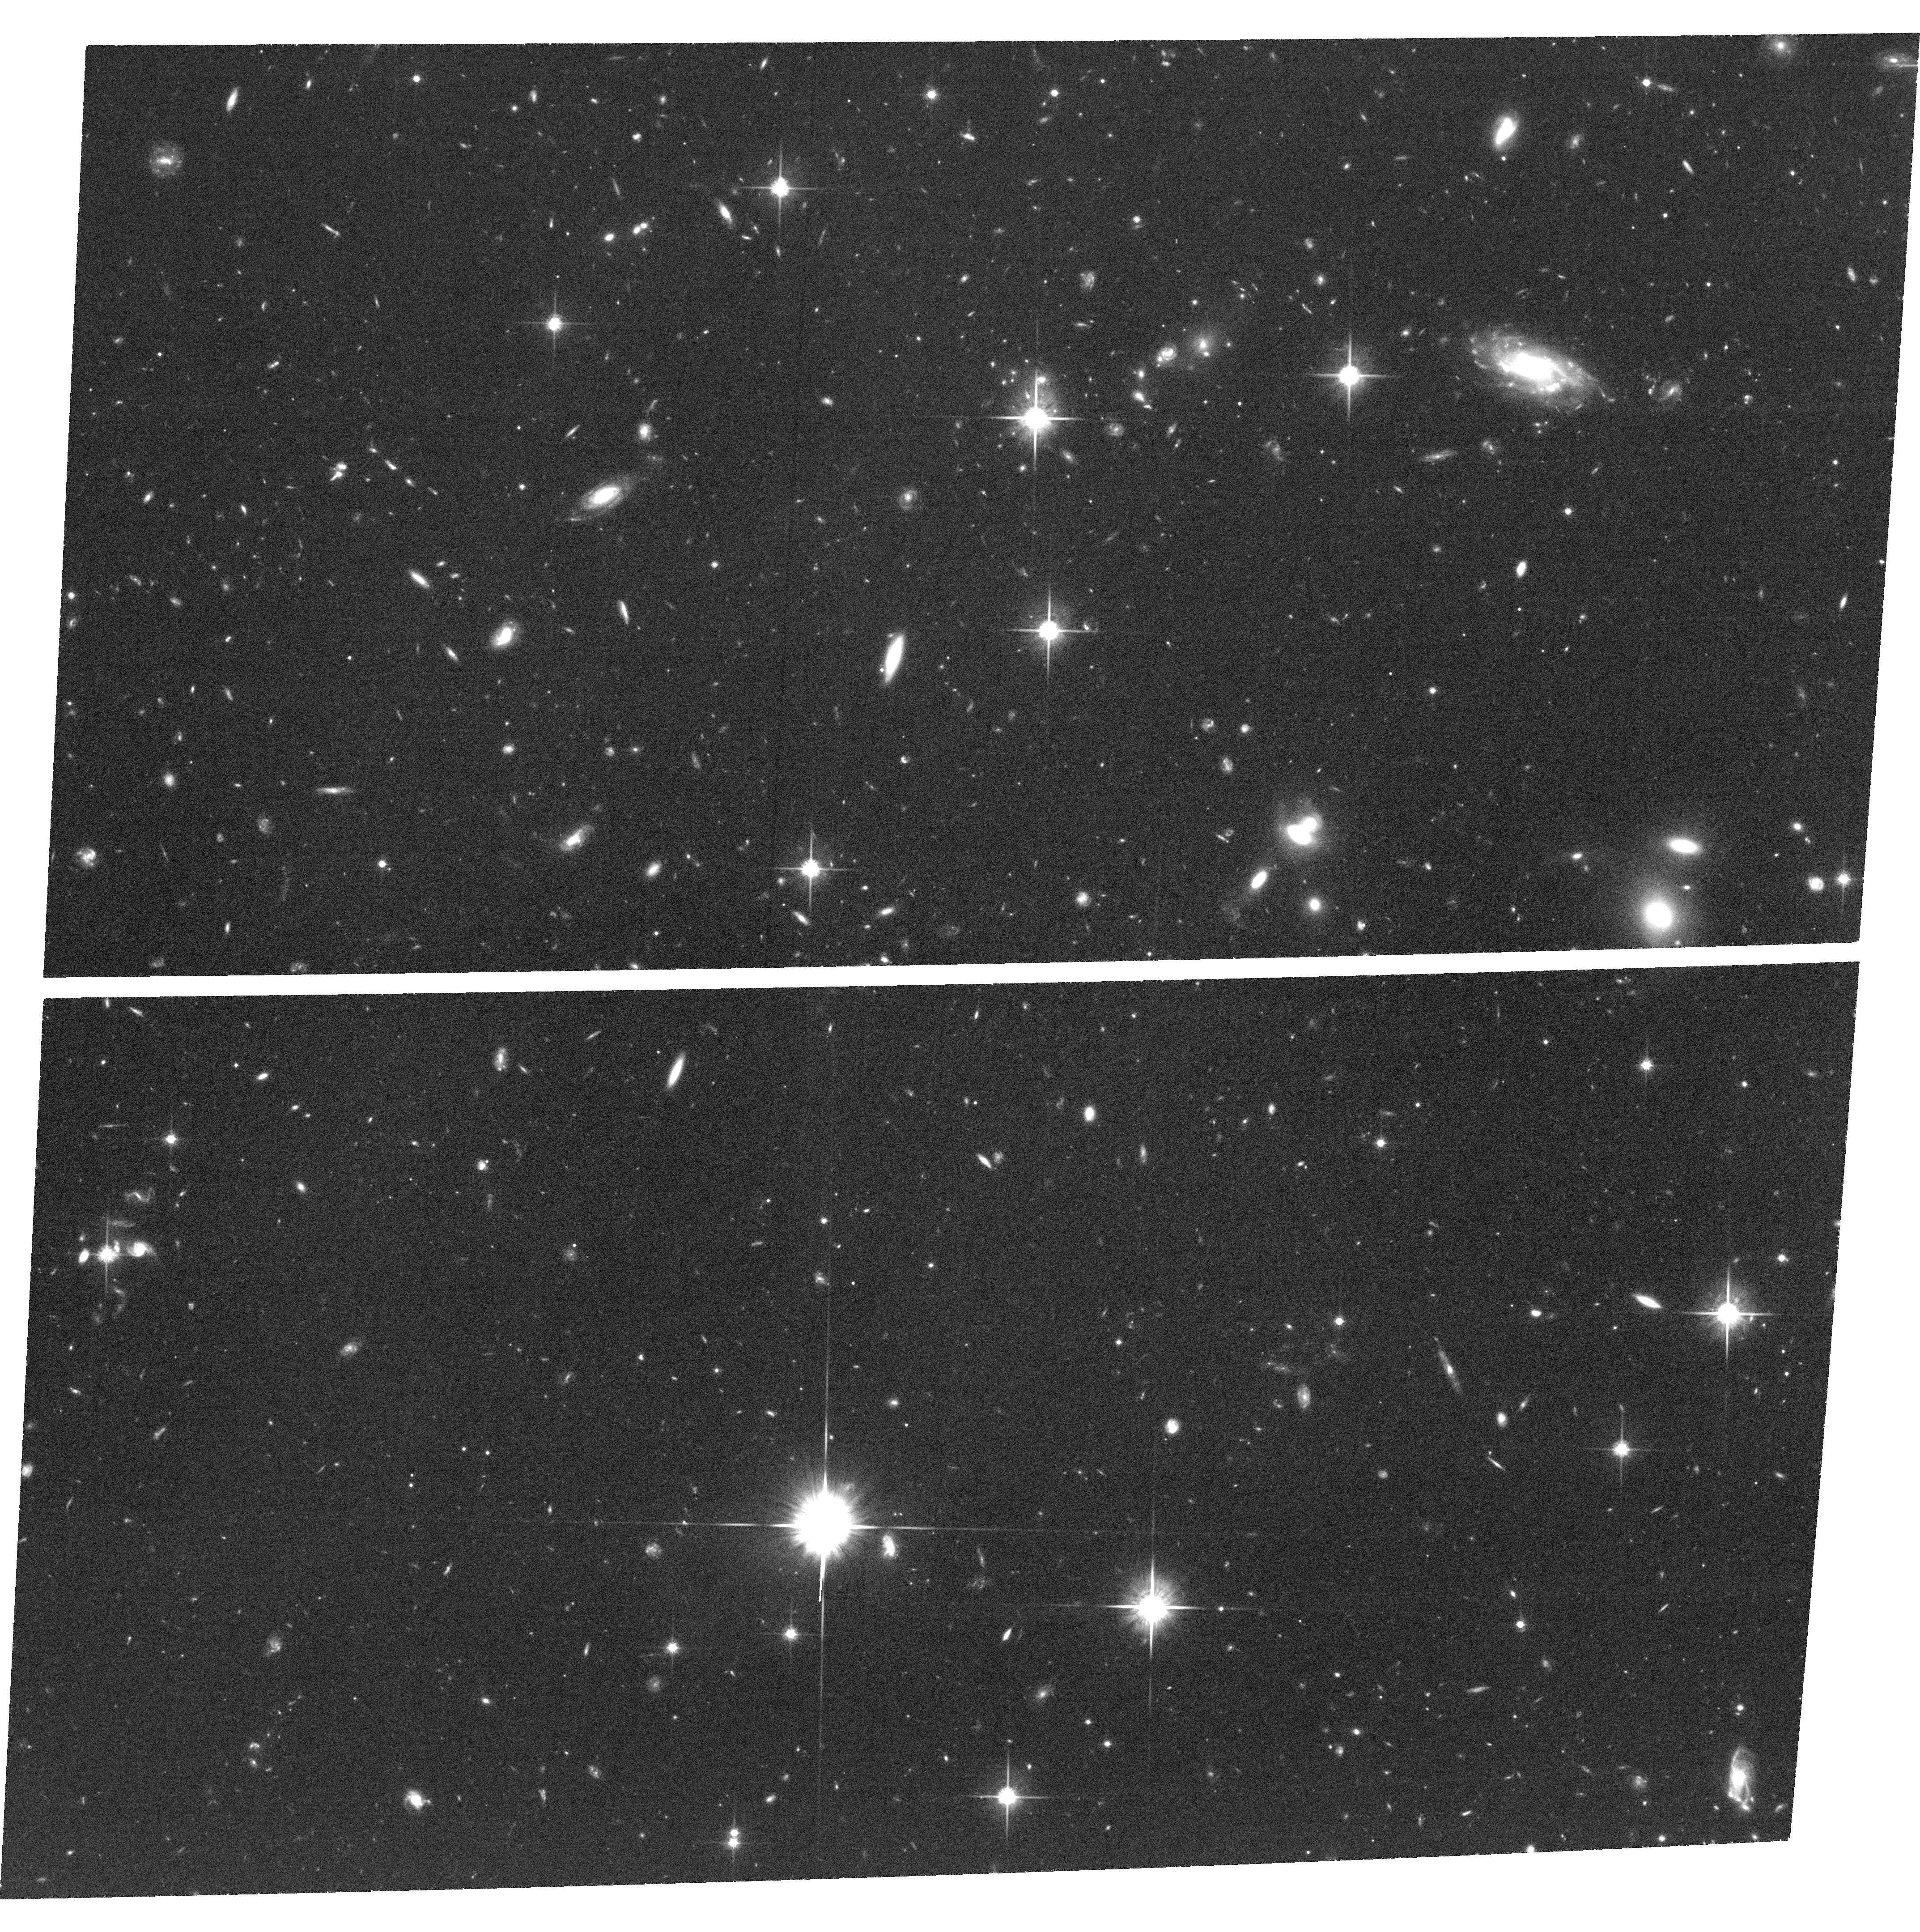
Target: field at RA 334.463°, Dec 0.350°. Instrument: ACS/WFC. Filter: F814W. Exposure: 2.2 h. Observation ID: hst_12527_02_acs_wfc_f814w_jbru02

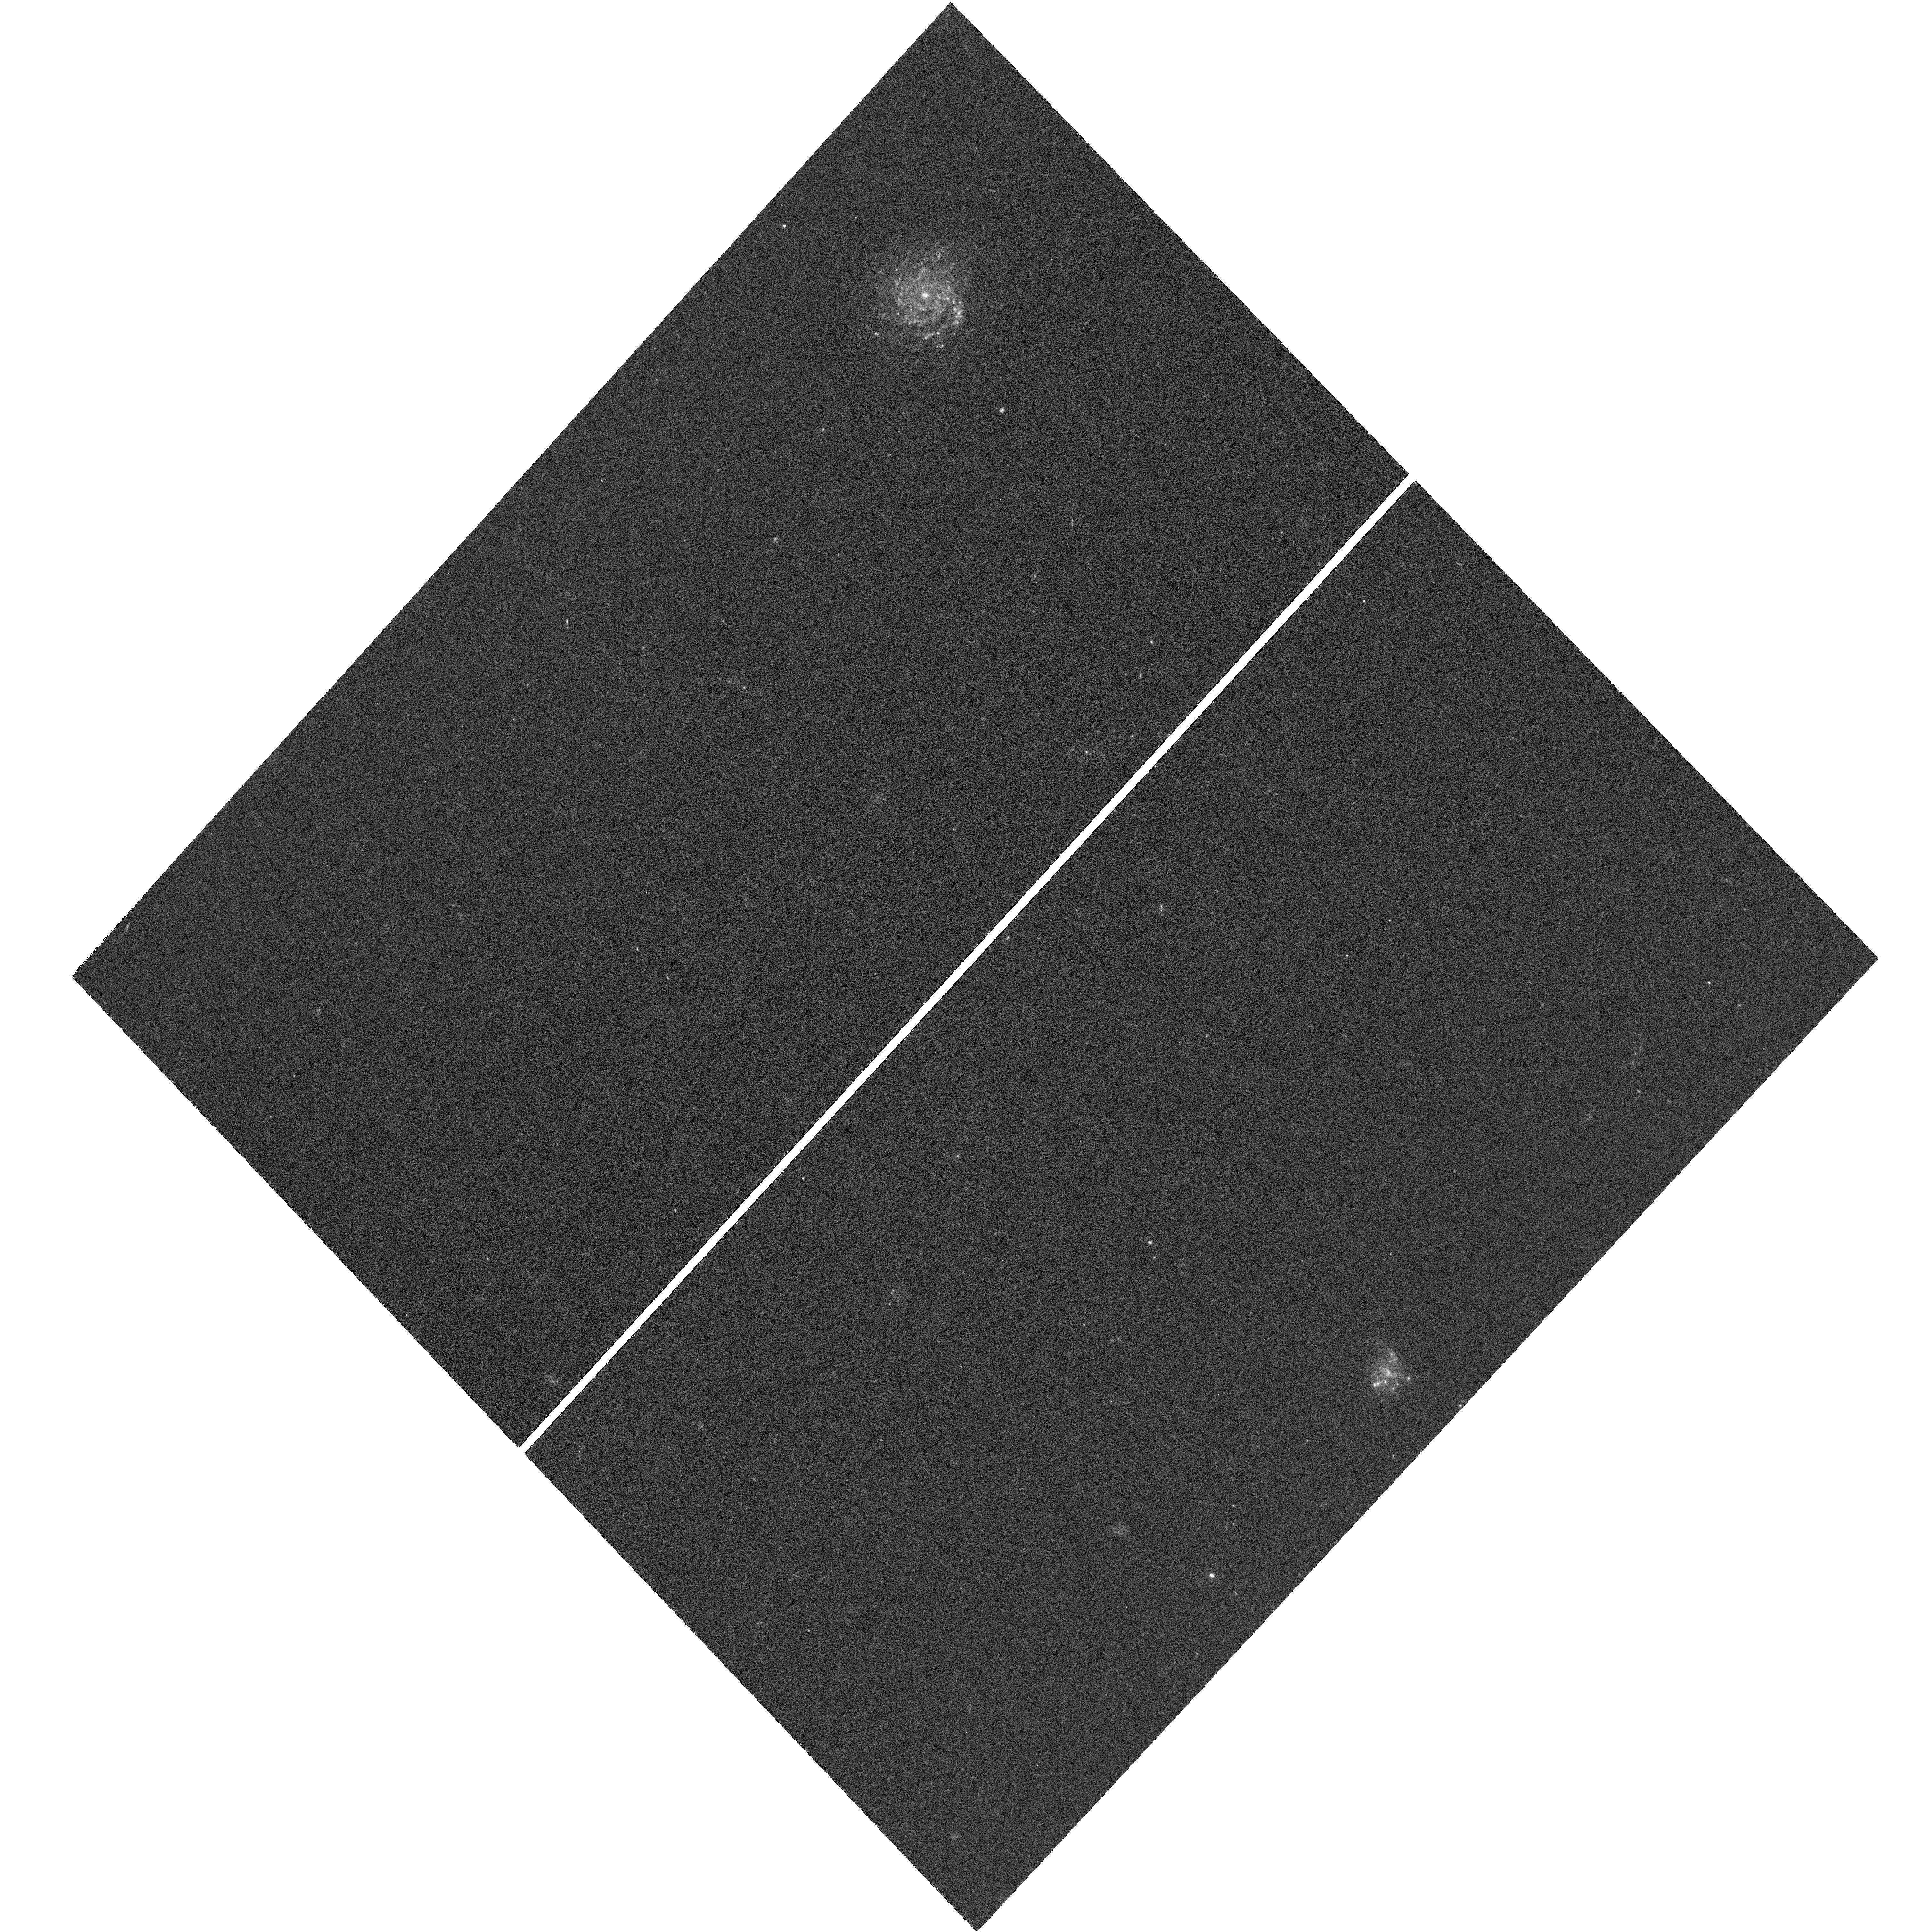
Target: SSA22-1. Instrument: WFC3/UVIS. Filter: F336W. Exposure: 2.8 h. Observation ID: hst_12527_01_wfc3_uvis_f336w_ibru01

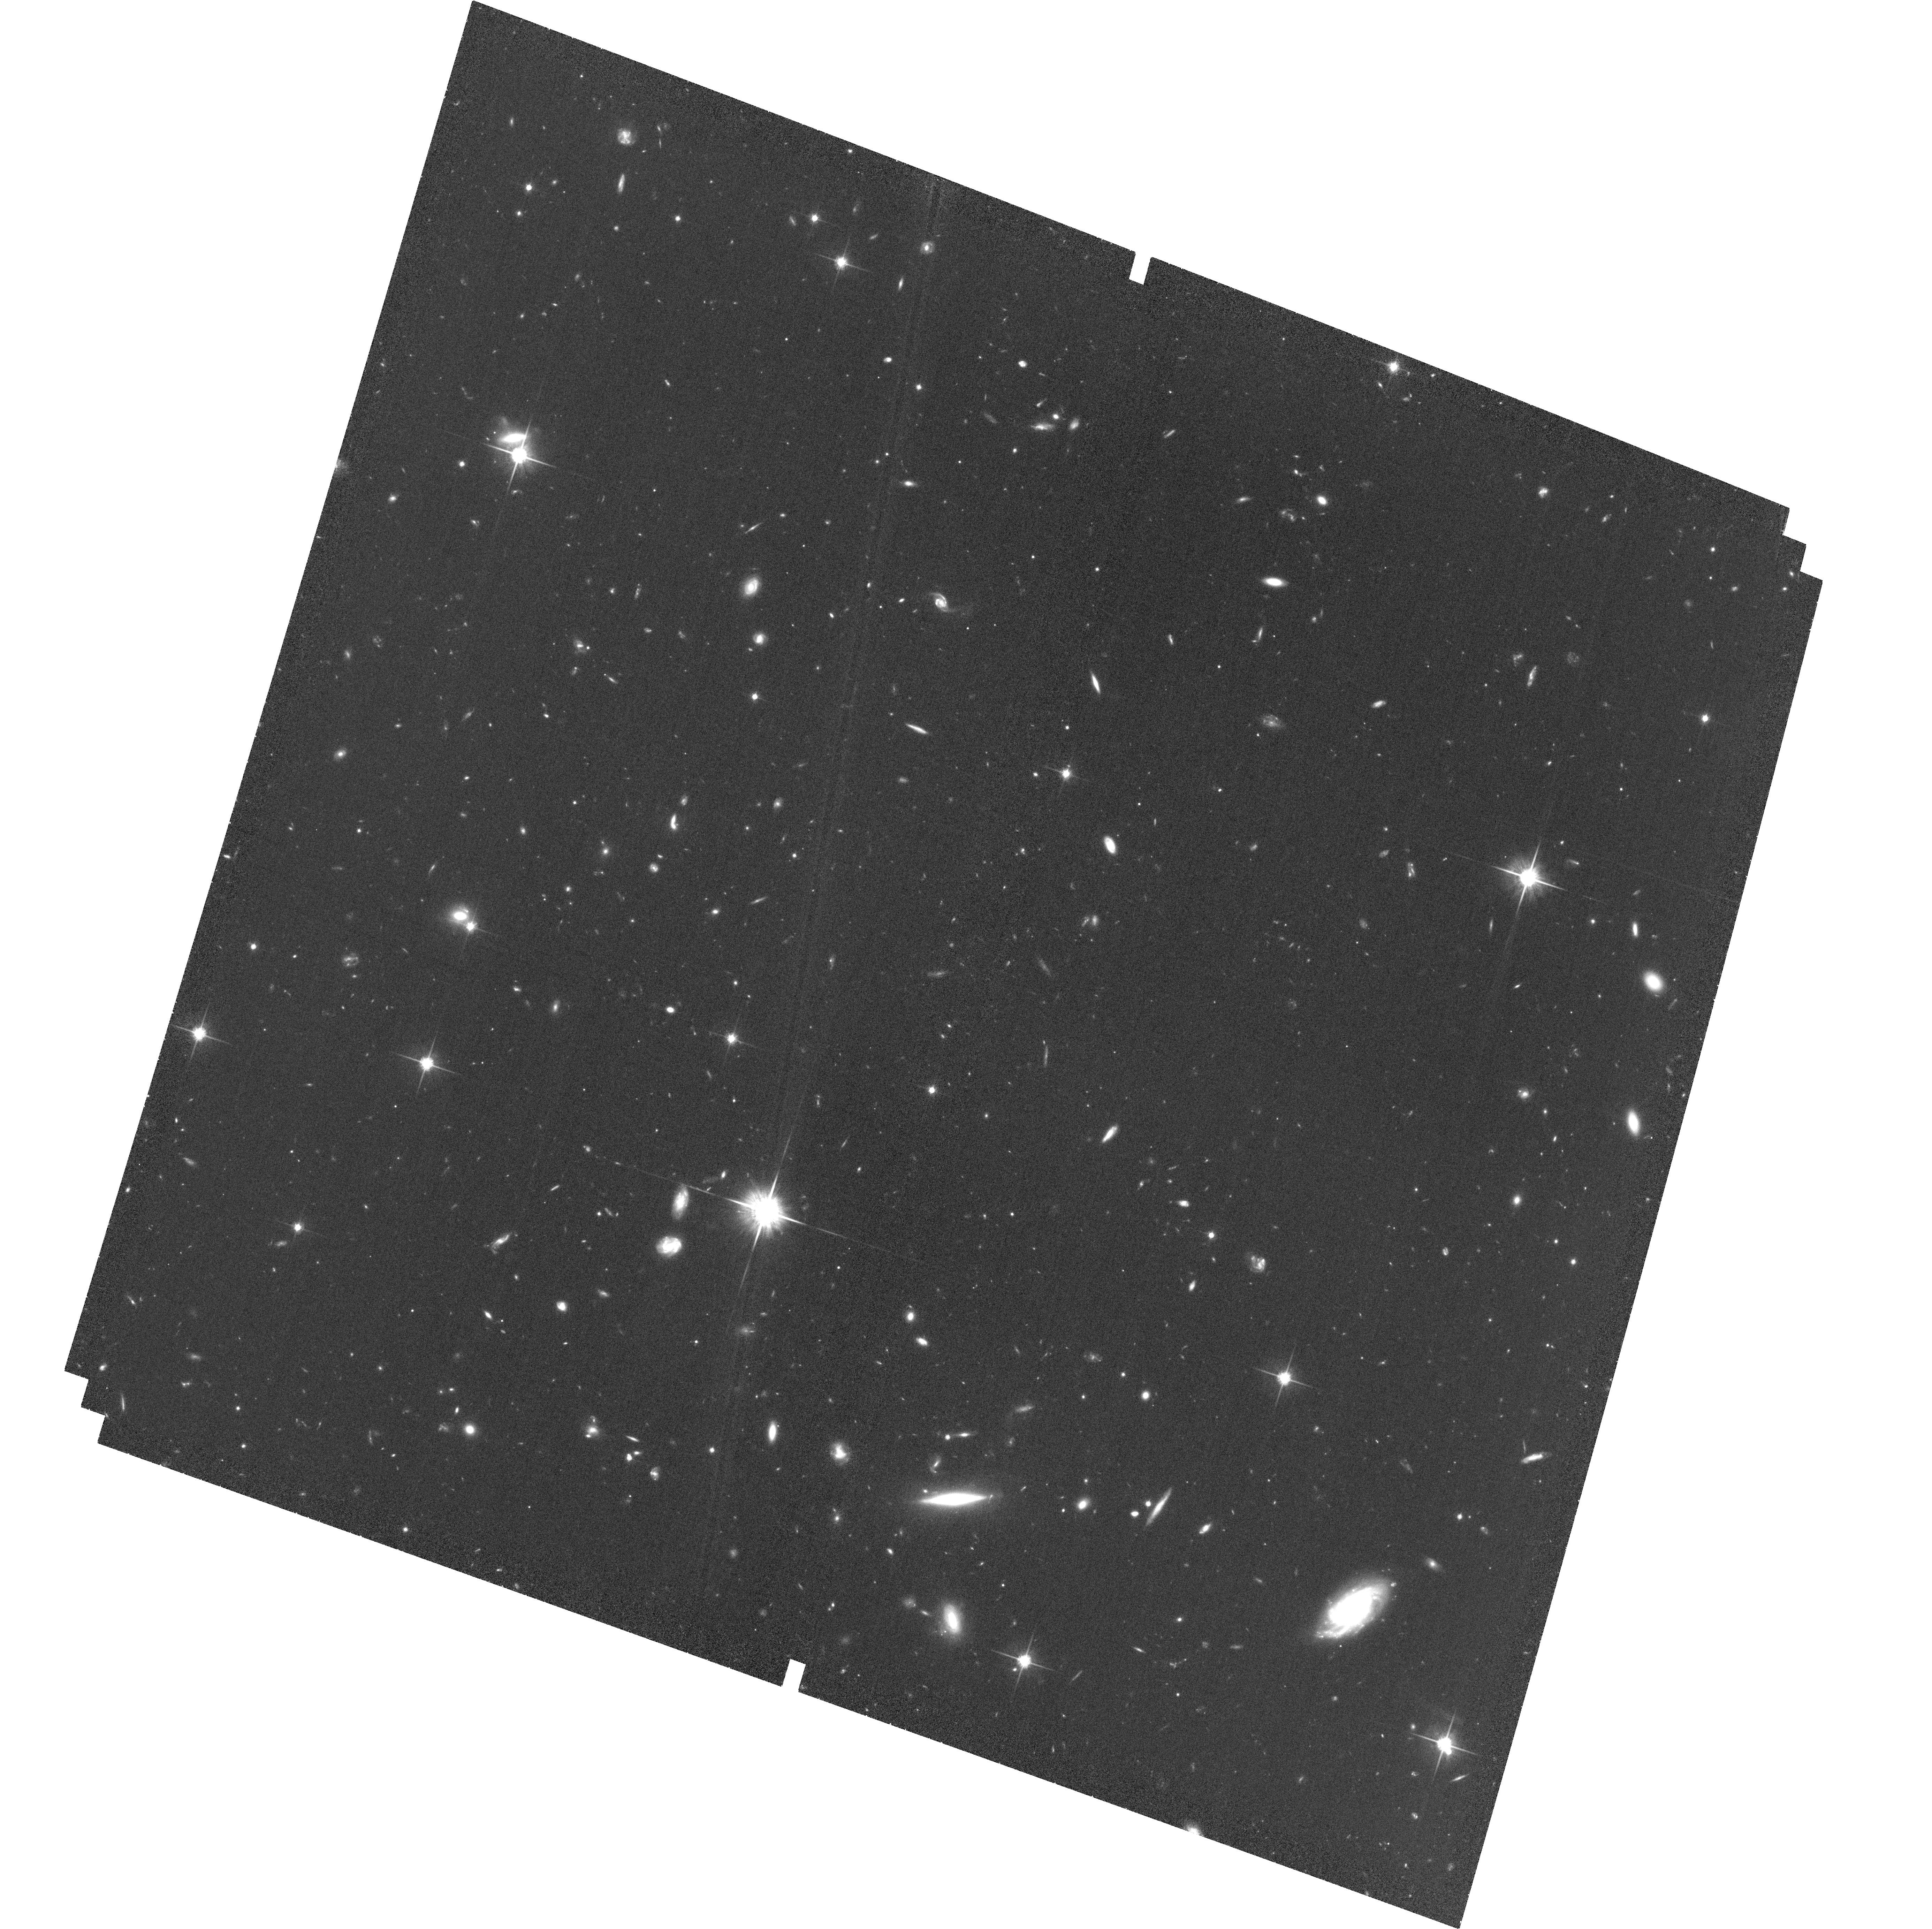
Target: SSA22-2-ACS. Instrument: ACS/WFC. Filter: F814W. Exposure: 1.9 h. Observation ID: hst_12527_07_acs_wfc_f814w_jbru07

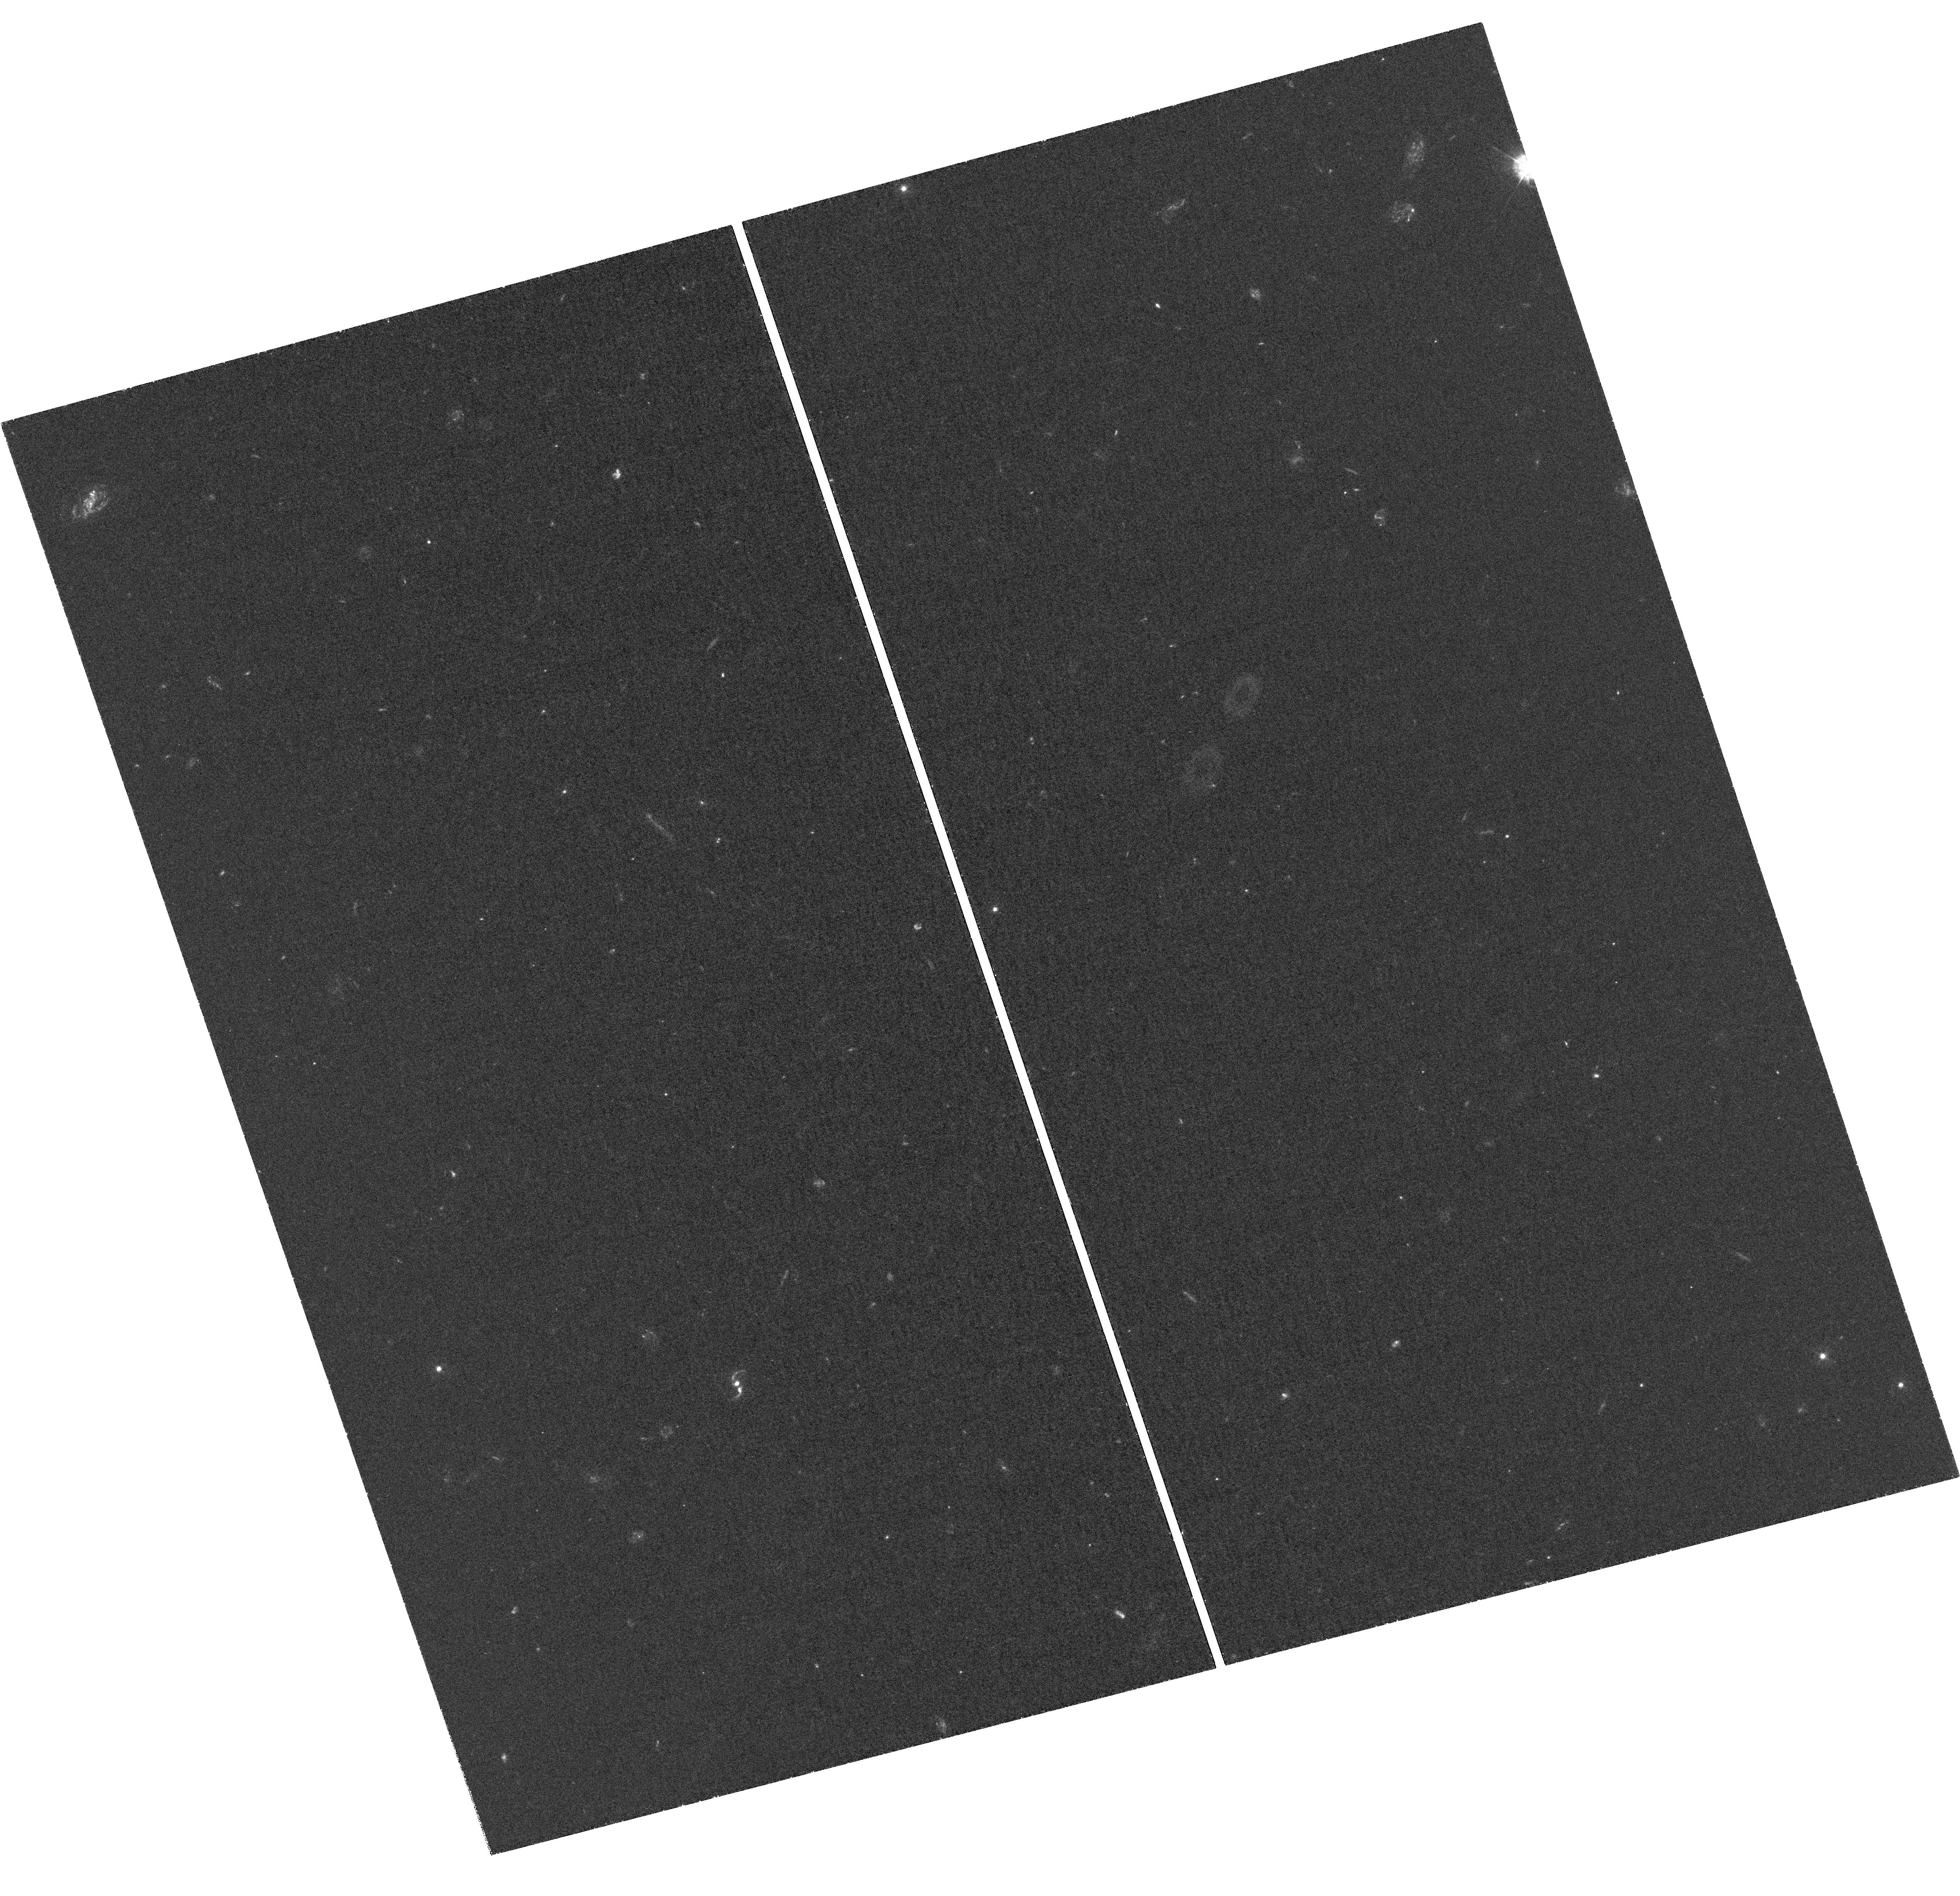
Target: SSA22-2. Instrument: WFC3/UVIS. Filter: F336W. Exposure: 2.8 h. Observation ID: hst_12527_06_wfc3_uvis_f336w_ibru06

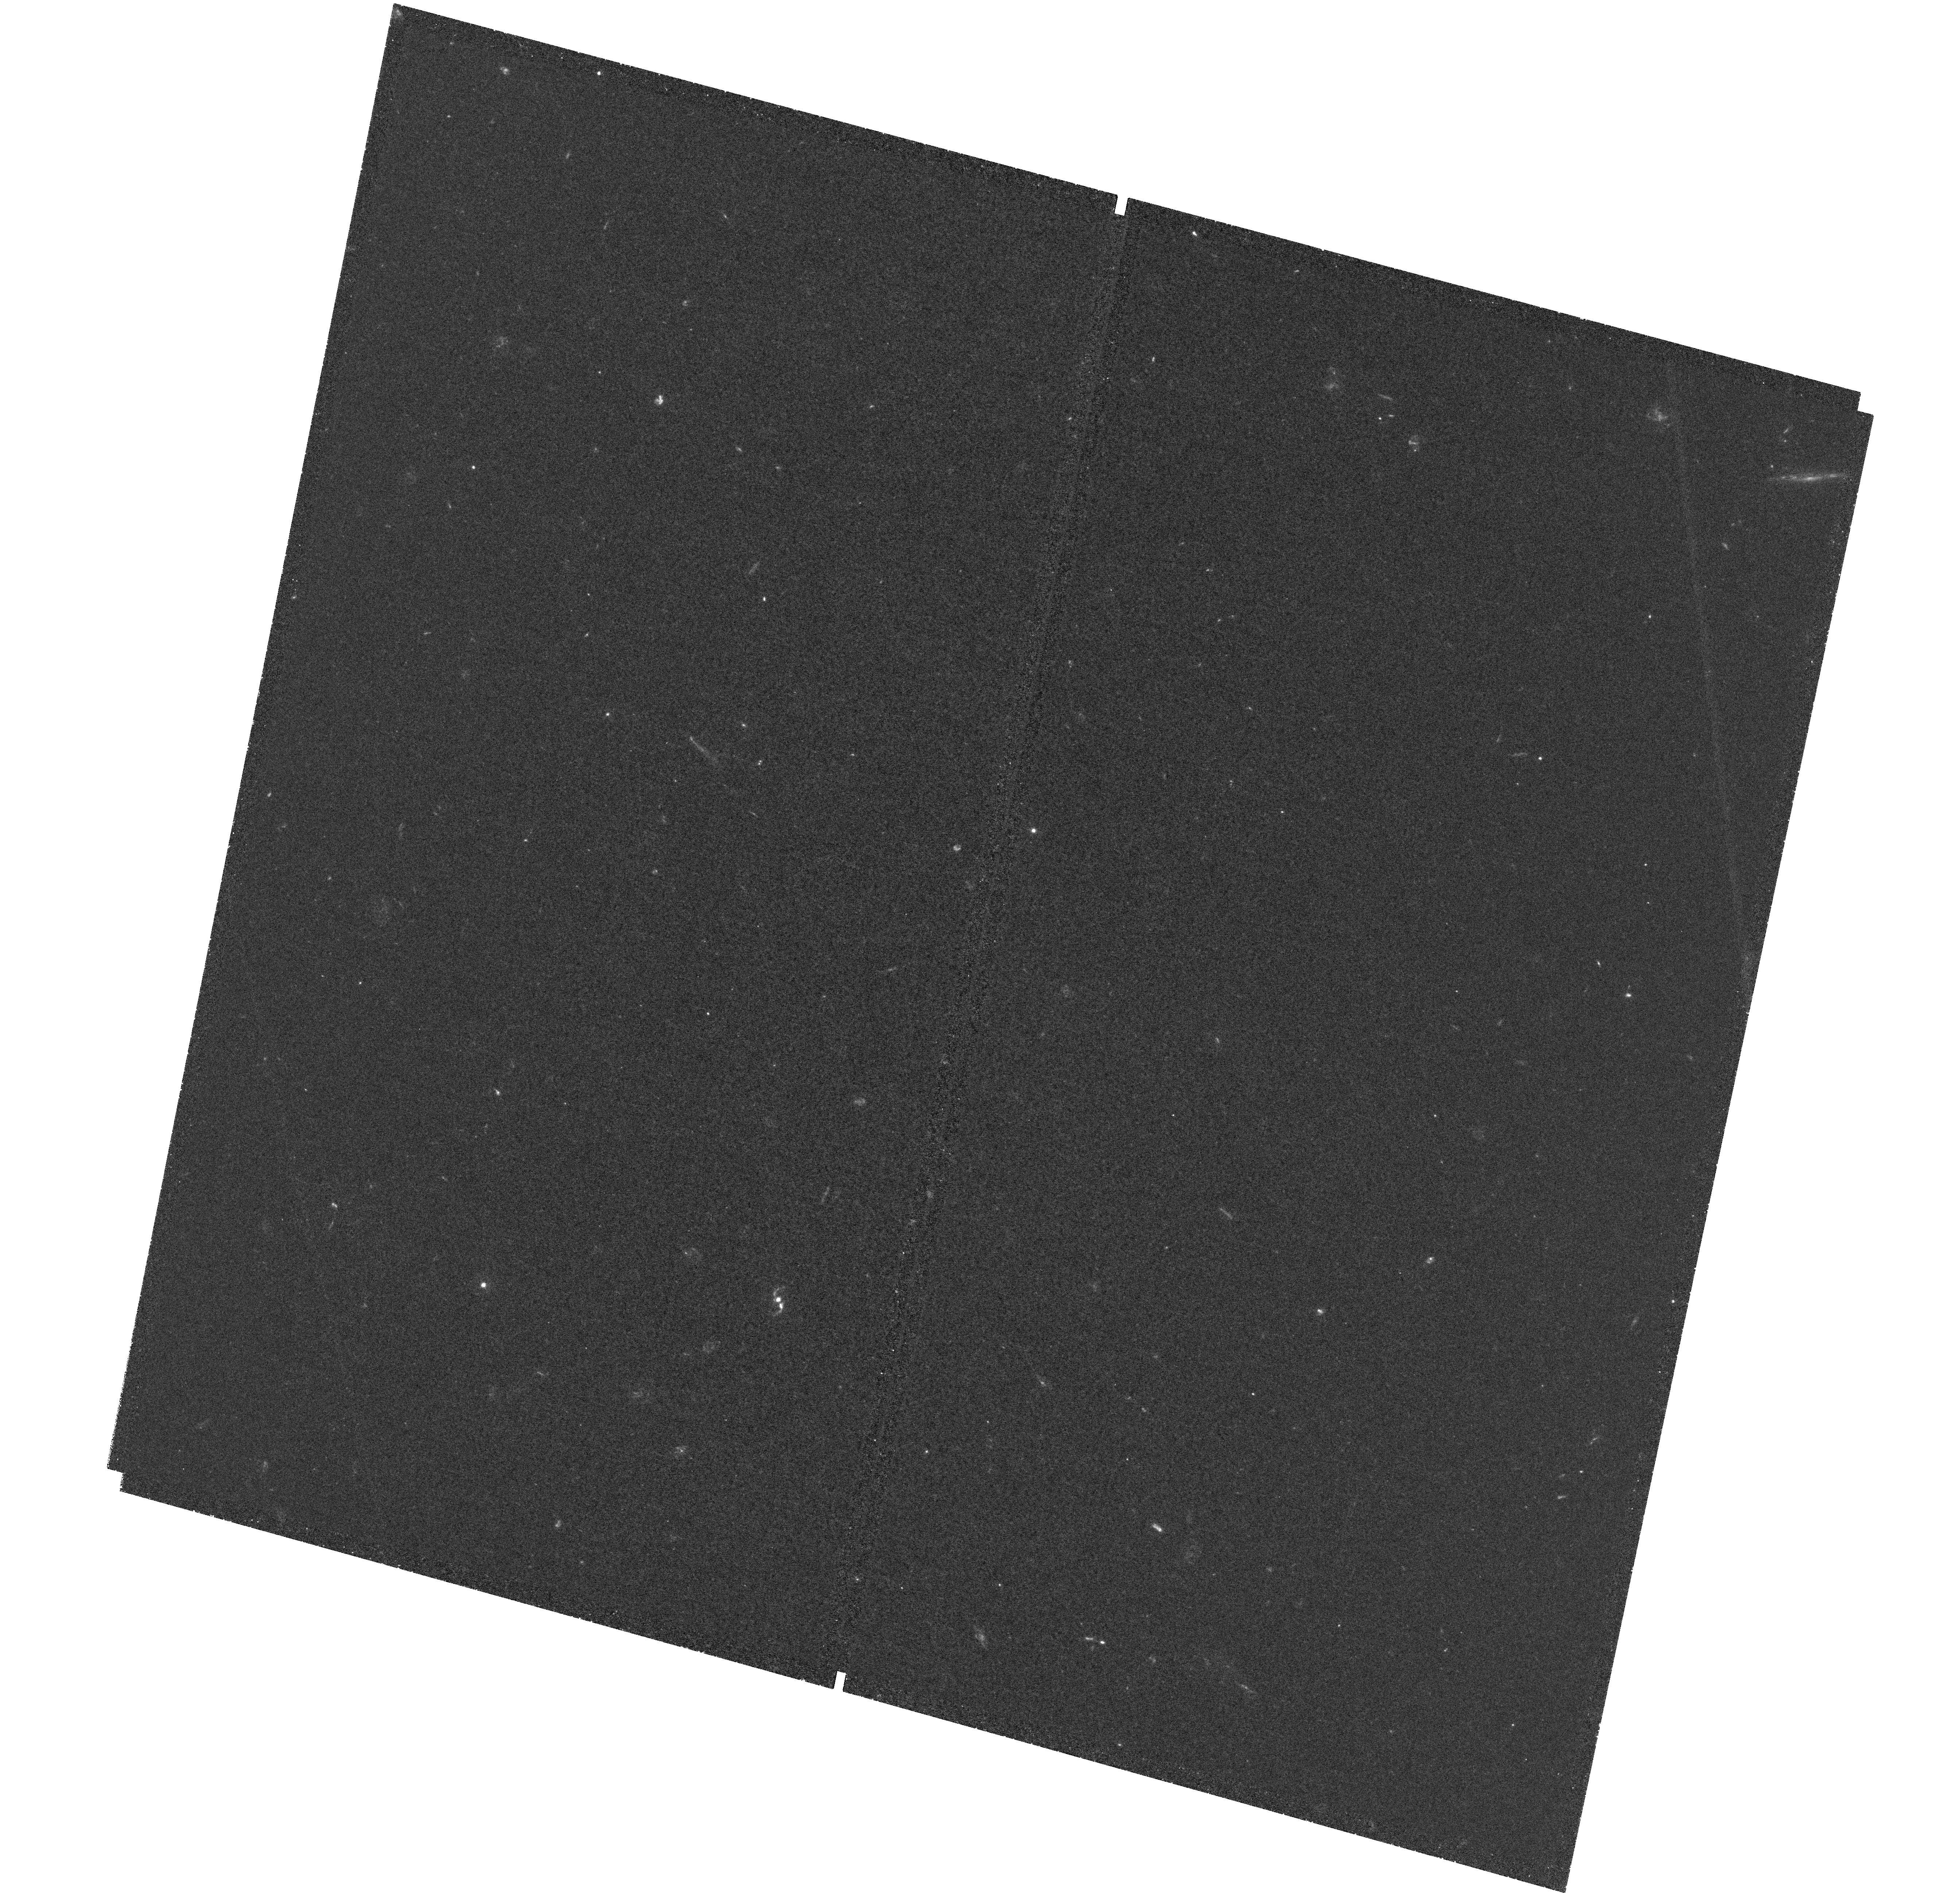
Target: SSA22-2-2. Instrument: WFC3/UVIS. Filter: F336W. Exposure: 2.8 h. Observation ID: hst_12527_04_wfc3_uvis_f336w_ibru04

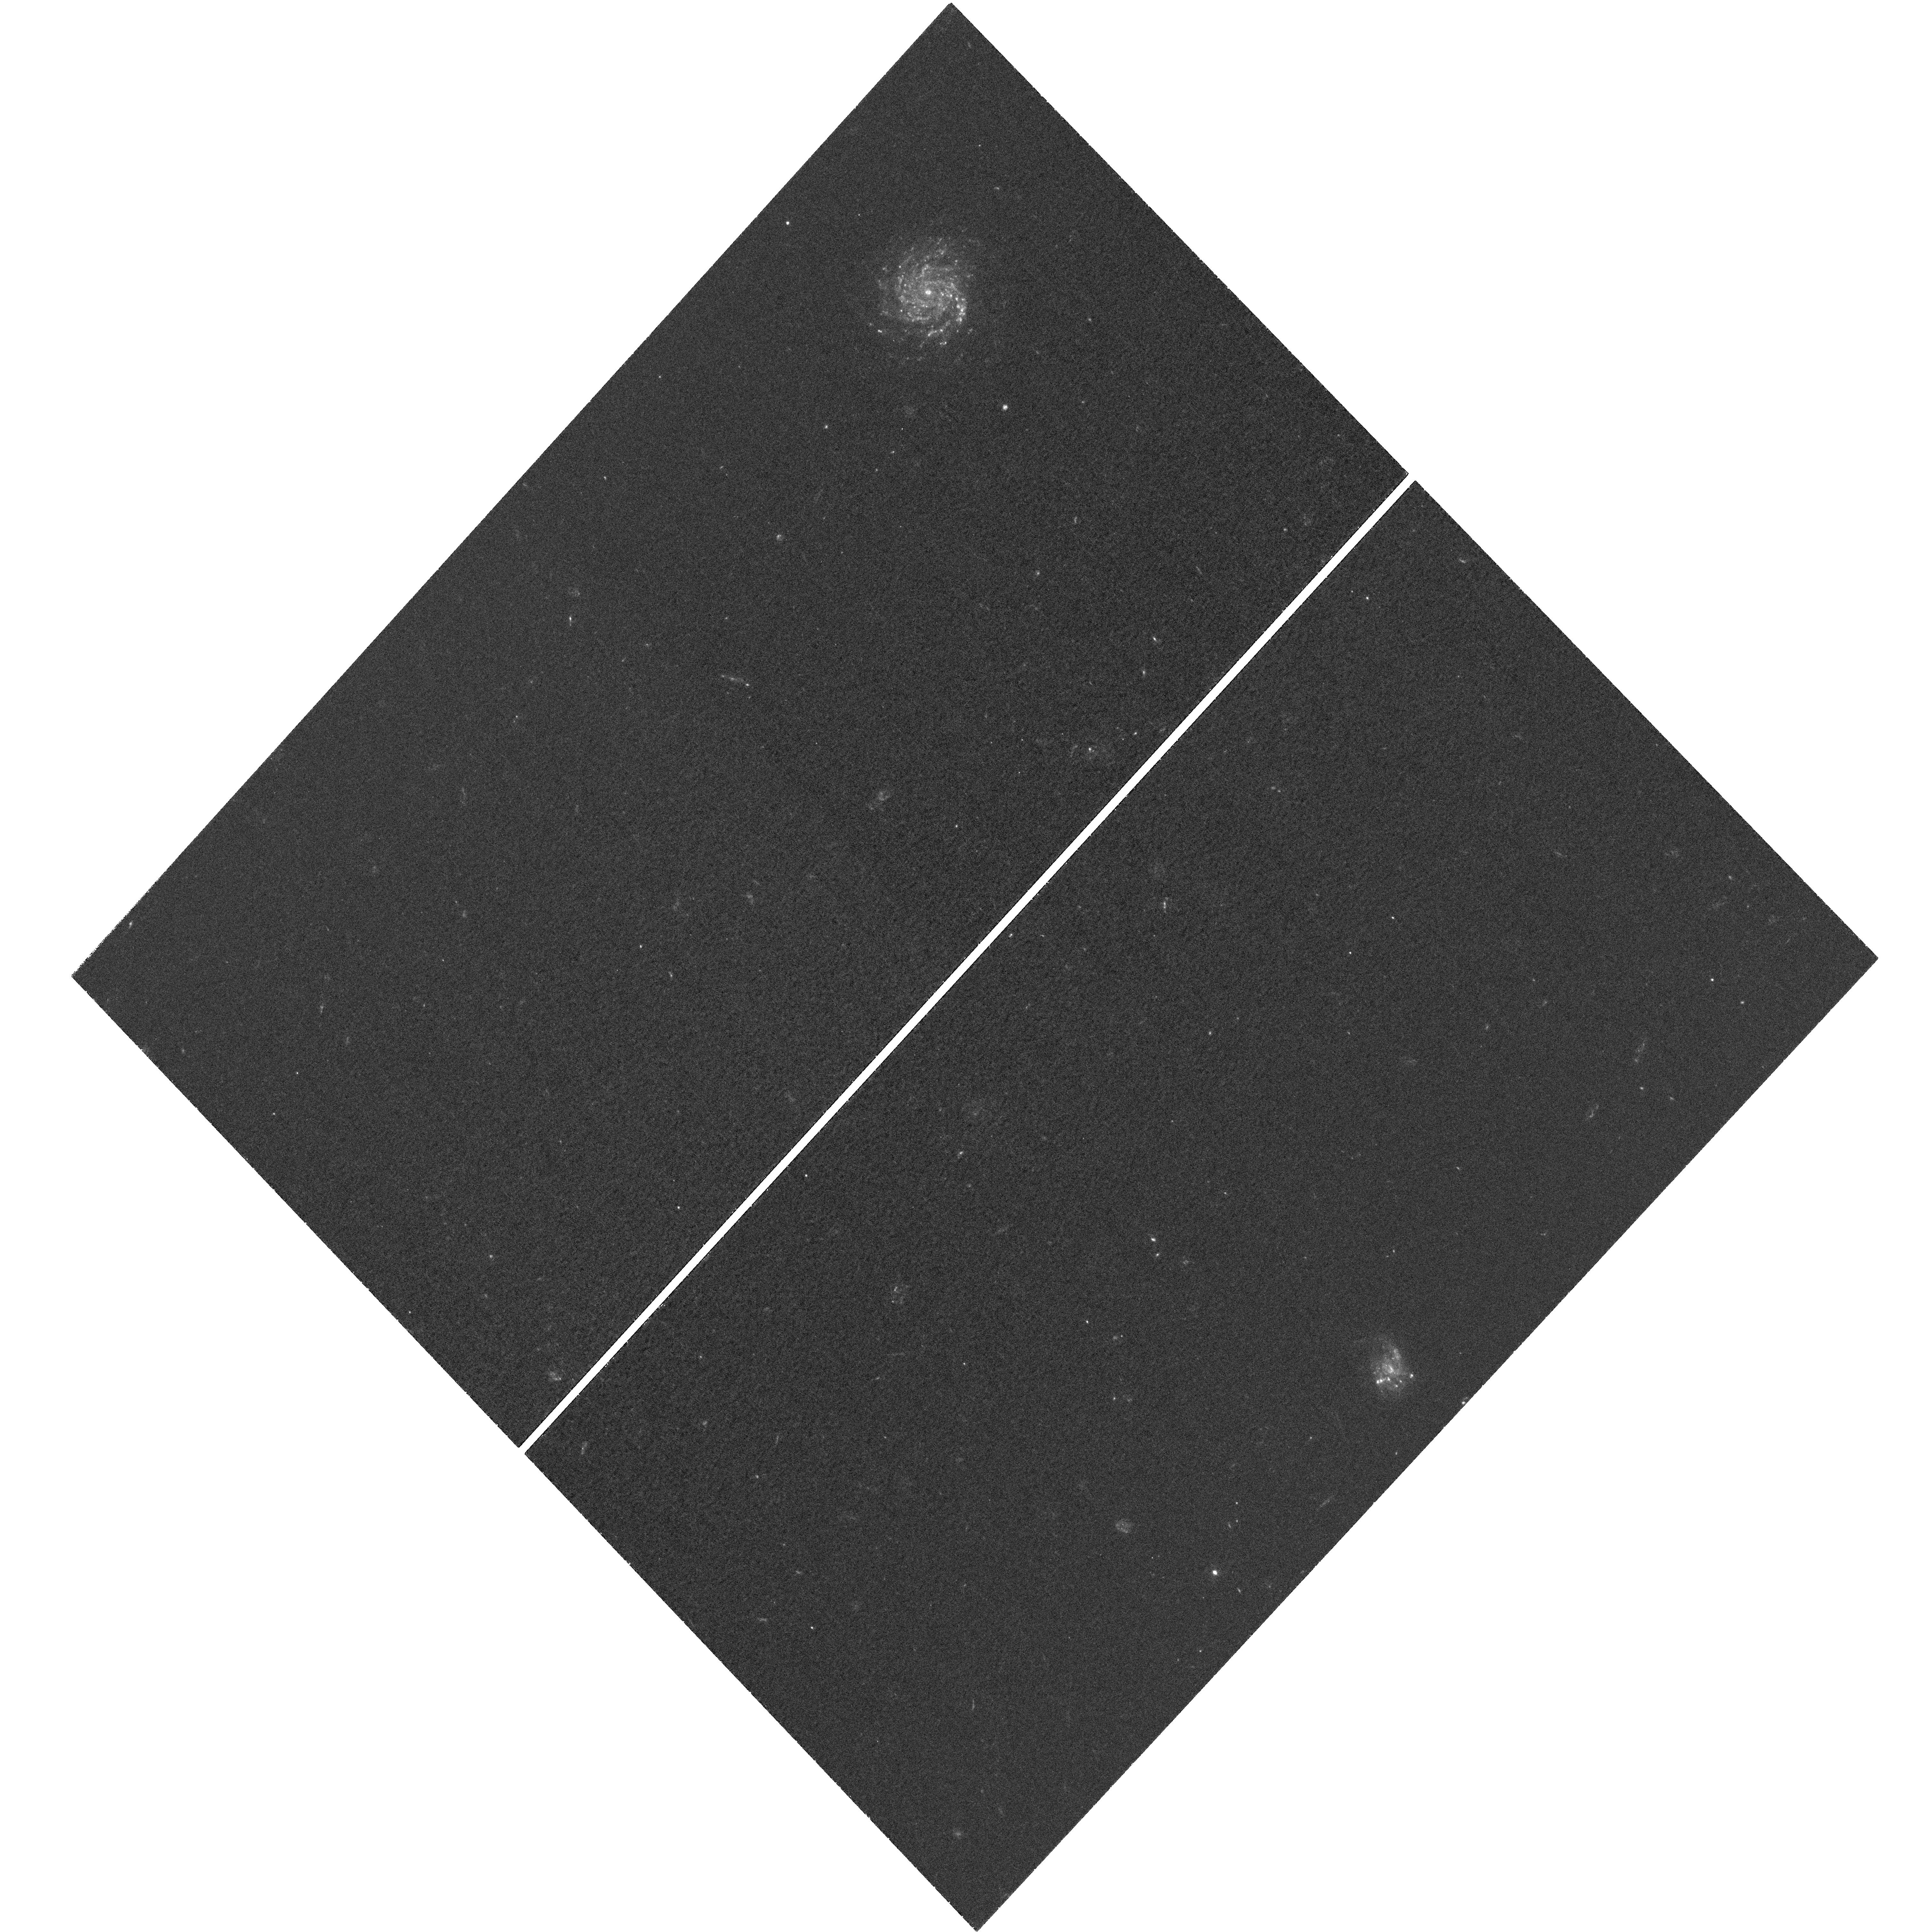
Target: SSA22-1. Instrument: WFC3/UVIS. Filter: F336W. Exposure: 2.8 h. Observation ID: hst_12527_02_wfc3_uvis_f336w_ibru02

Resolving Lyman Continuum Emission from Lya-Emitters (PI: Siana, Brian)

Escaping Lyman-continuum (LyC) radiation from star-forming galaxies is likely responsible for the reionization of the universe. The direct measurement of escaping LyC radiation has proven exceptionally challenging. Using deep, ground-based, near-UV imaging, we have obtained direct LyC detections of both Lyman Break Galaxies (LBGs) and Lyman-Alpha Emitters (LAEs) at z=3.1. These observations have revealed high values for the escape fraction of LyC photons, based on the observed ratio of ionizing to non-ionizing UV radiation. In particular, the LyC escape fractions for some LAEs challenge models of stellar populations. While representing progress, the interpretation of these detections is ambiguous due to the seeing-limited resolution. Our Cycle 17 WFC3/UVIS program mapping the LyC emission for a pilot sample of 6 objects (3 LBGs, 3 LAEs) has revealed a diversity of mechanisms for the escape of ionizing radiation, and highlighted the need for a larger sample of resolved LyC observations. With two additional WFC3/UVIS+F336W pointings, we will target 9 faint z=3.1 LAEs and 2 LBGs - all spectroscopically confirmed at z~3.1 and all with LyC detections in ground-based data. Our observations will quadruple the sample of LAEs with resolved LyC observations, and almost double the sample of LBGs. Based on an efficient observing strategy, we require 24 orbits of WFC3/UVIS+F336W imaging of ionizing radiation and 3 orbits of ACS+F814W imaging of the non-ionizing UV continuum. With these deep, high-resolution maps of ionizing and non-ionizing UV radiation, we will constrain the mechanisms responsible for large escape fractions, and gain insight into the process of reionization.